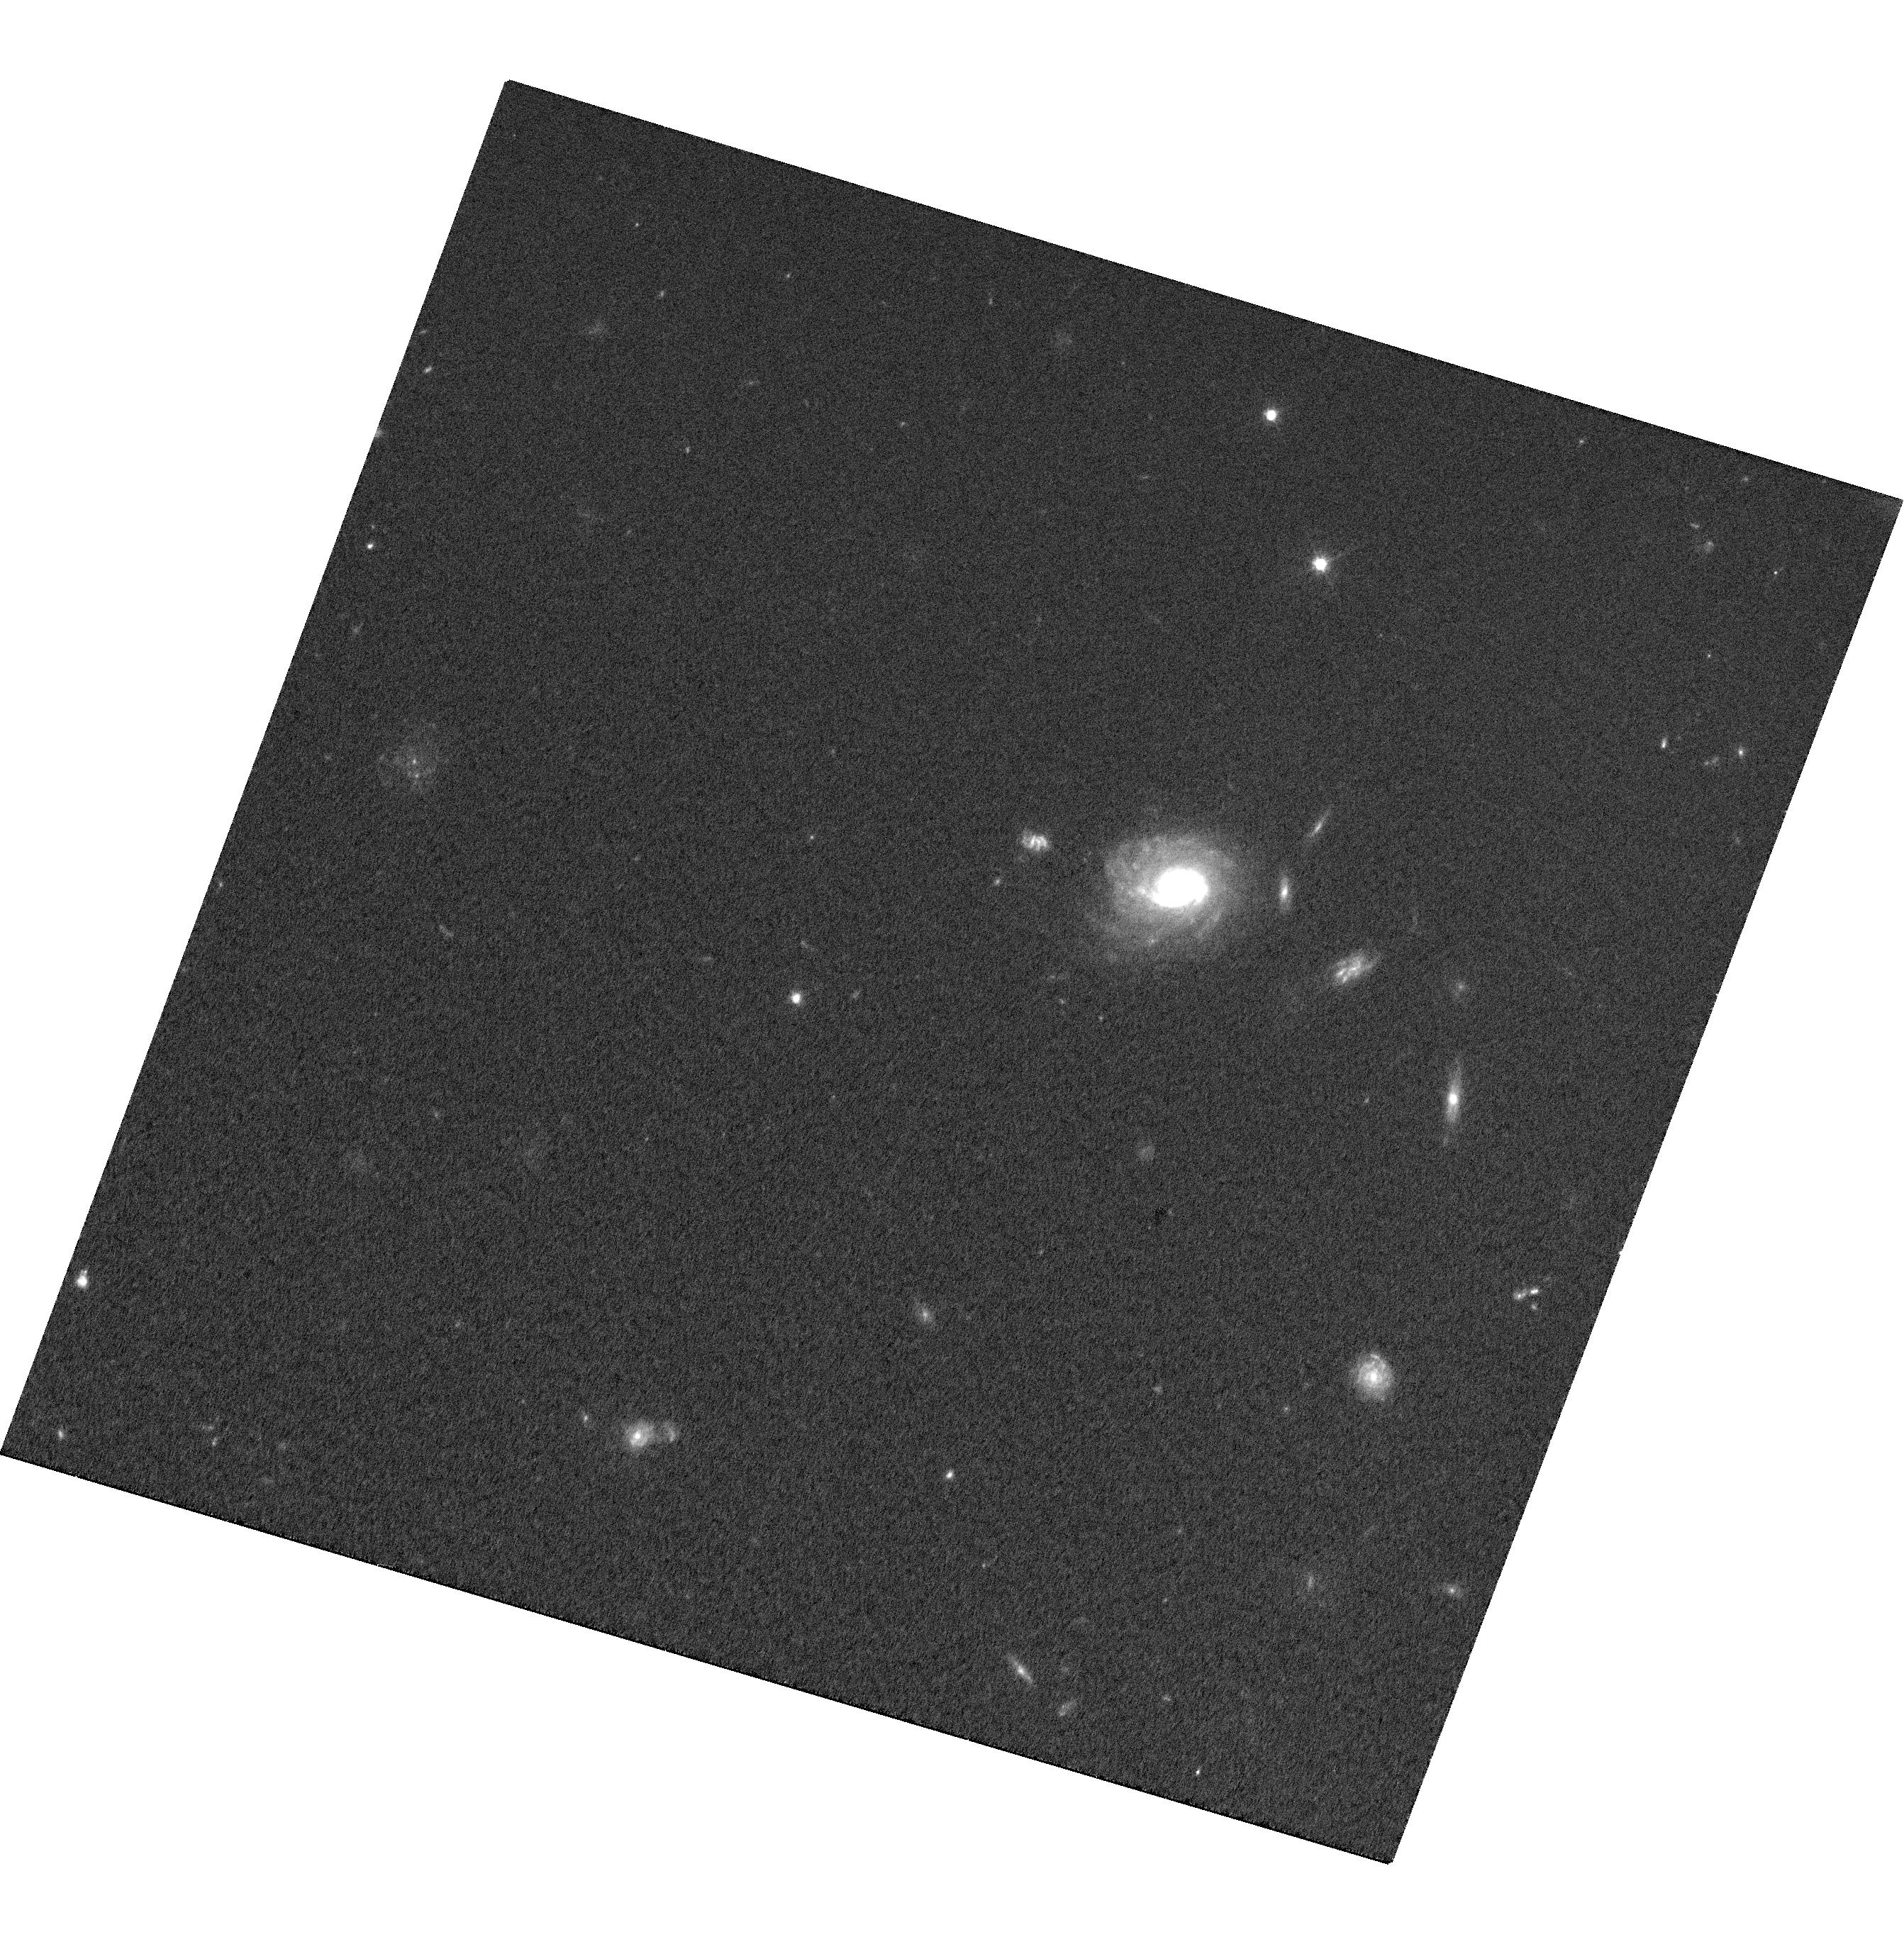
Target: RM775
Instrument: WFC3/UVIS
Filter: F606W
Exposure: 27 min
Observation ID: hst_14109_01_wfc3_uvis_f606w_icva01

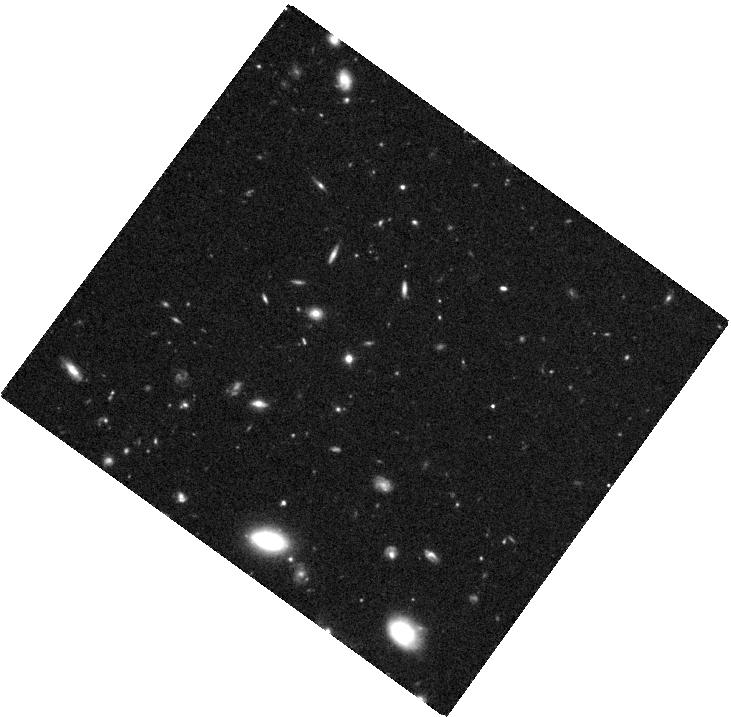
Target: RM519
Instrument: WFC3/IR
Filter: F110W
Exposure: 42 min
Observation ID: hst_14109_09_wfc3_ir_f110w_icva09

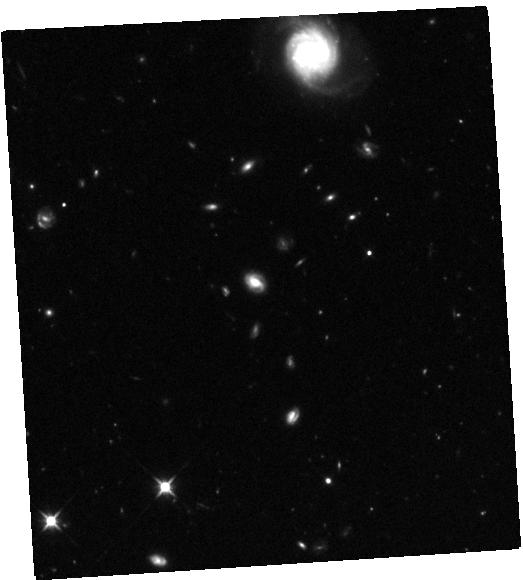
Target: RM229
Instrument: WFC3/IR
Filter: F110W
Exposure: 42 min
Observation ID: hst_14109_6a_wfc3_ir_f110w_icva6a

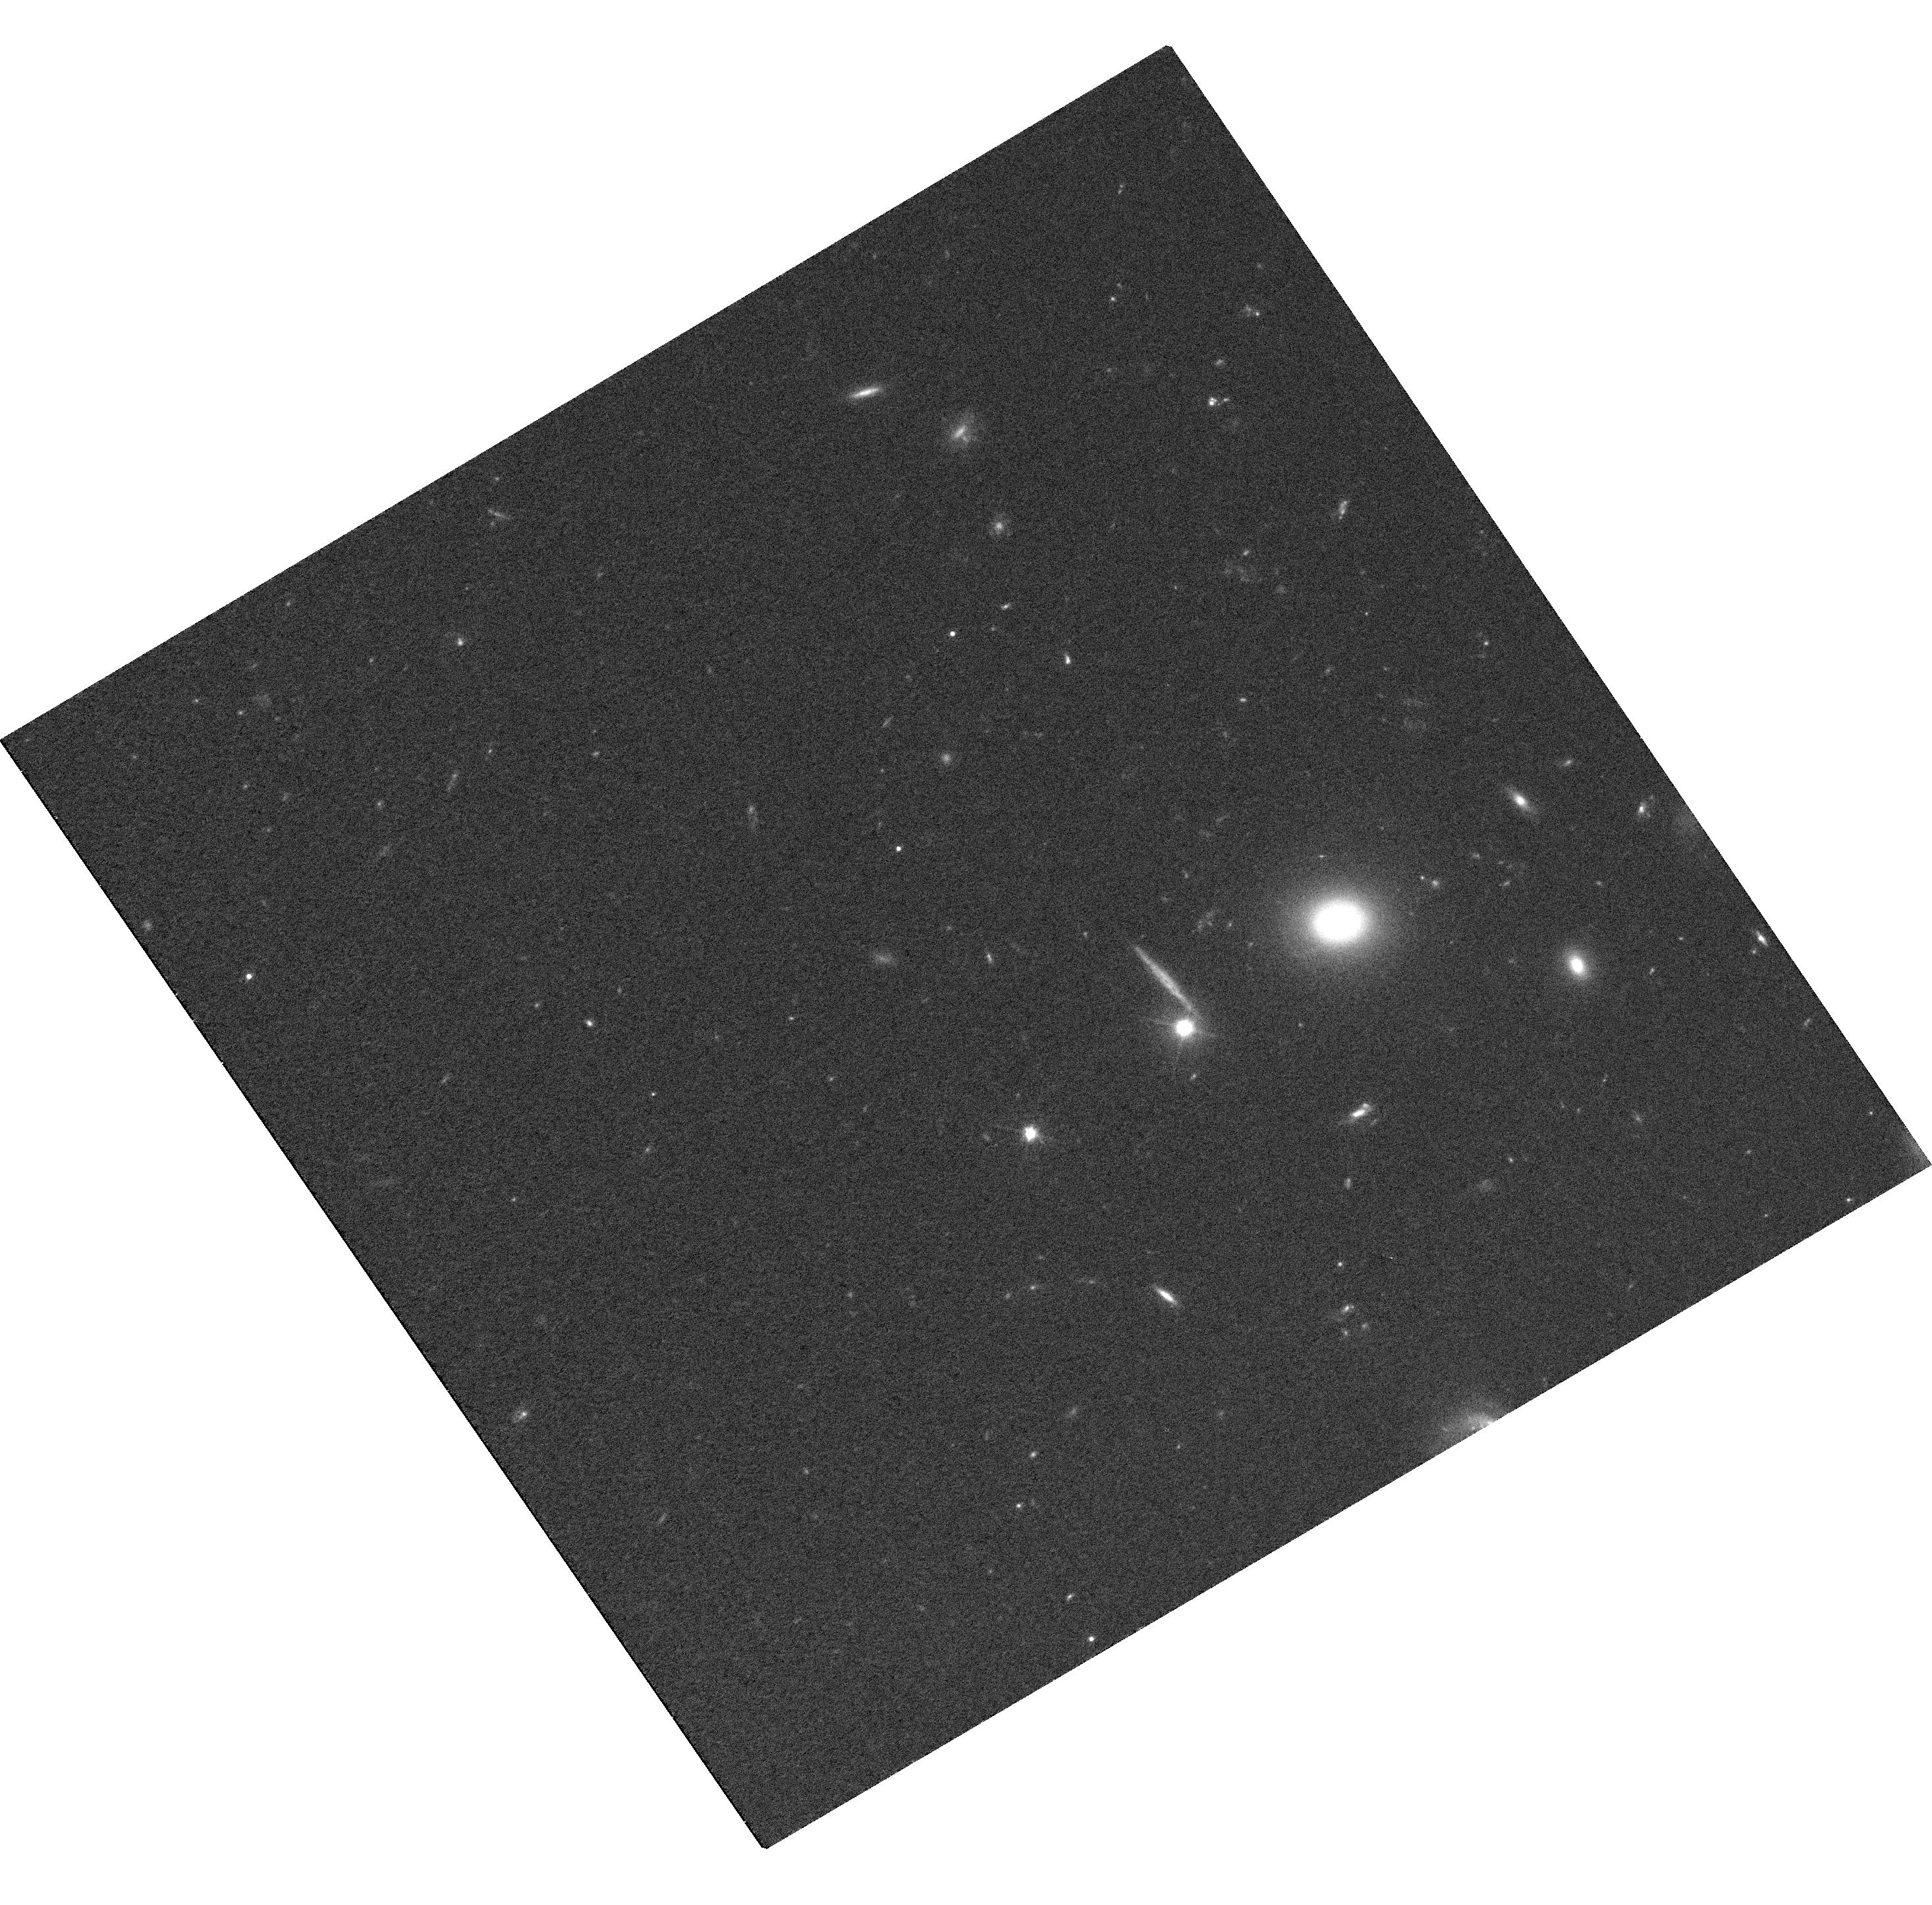
Target: RM101
Instrument: WFC3/UVIS
Filter: F606W
Exposure: 36 min
Observation ID: hst_14109_5a_wfc3_uvis_f606w_icva5a

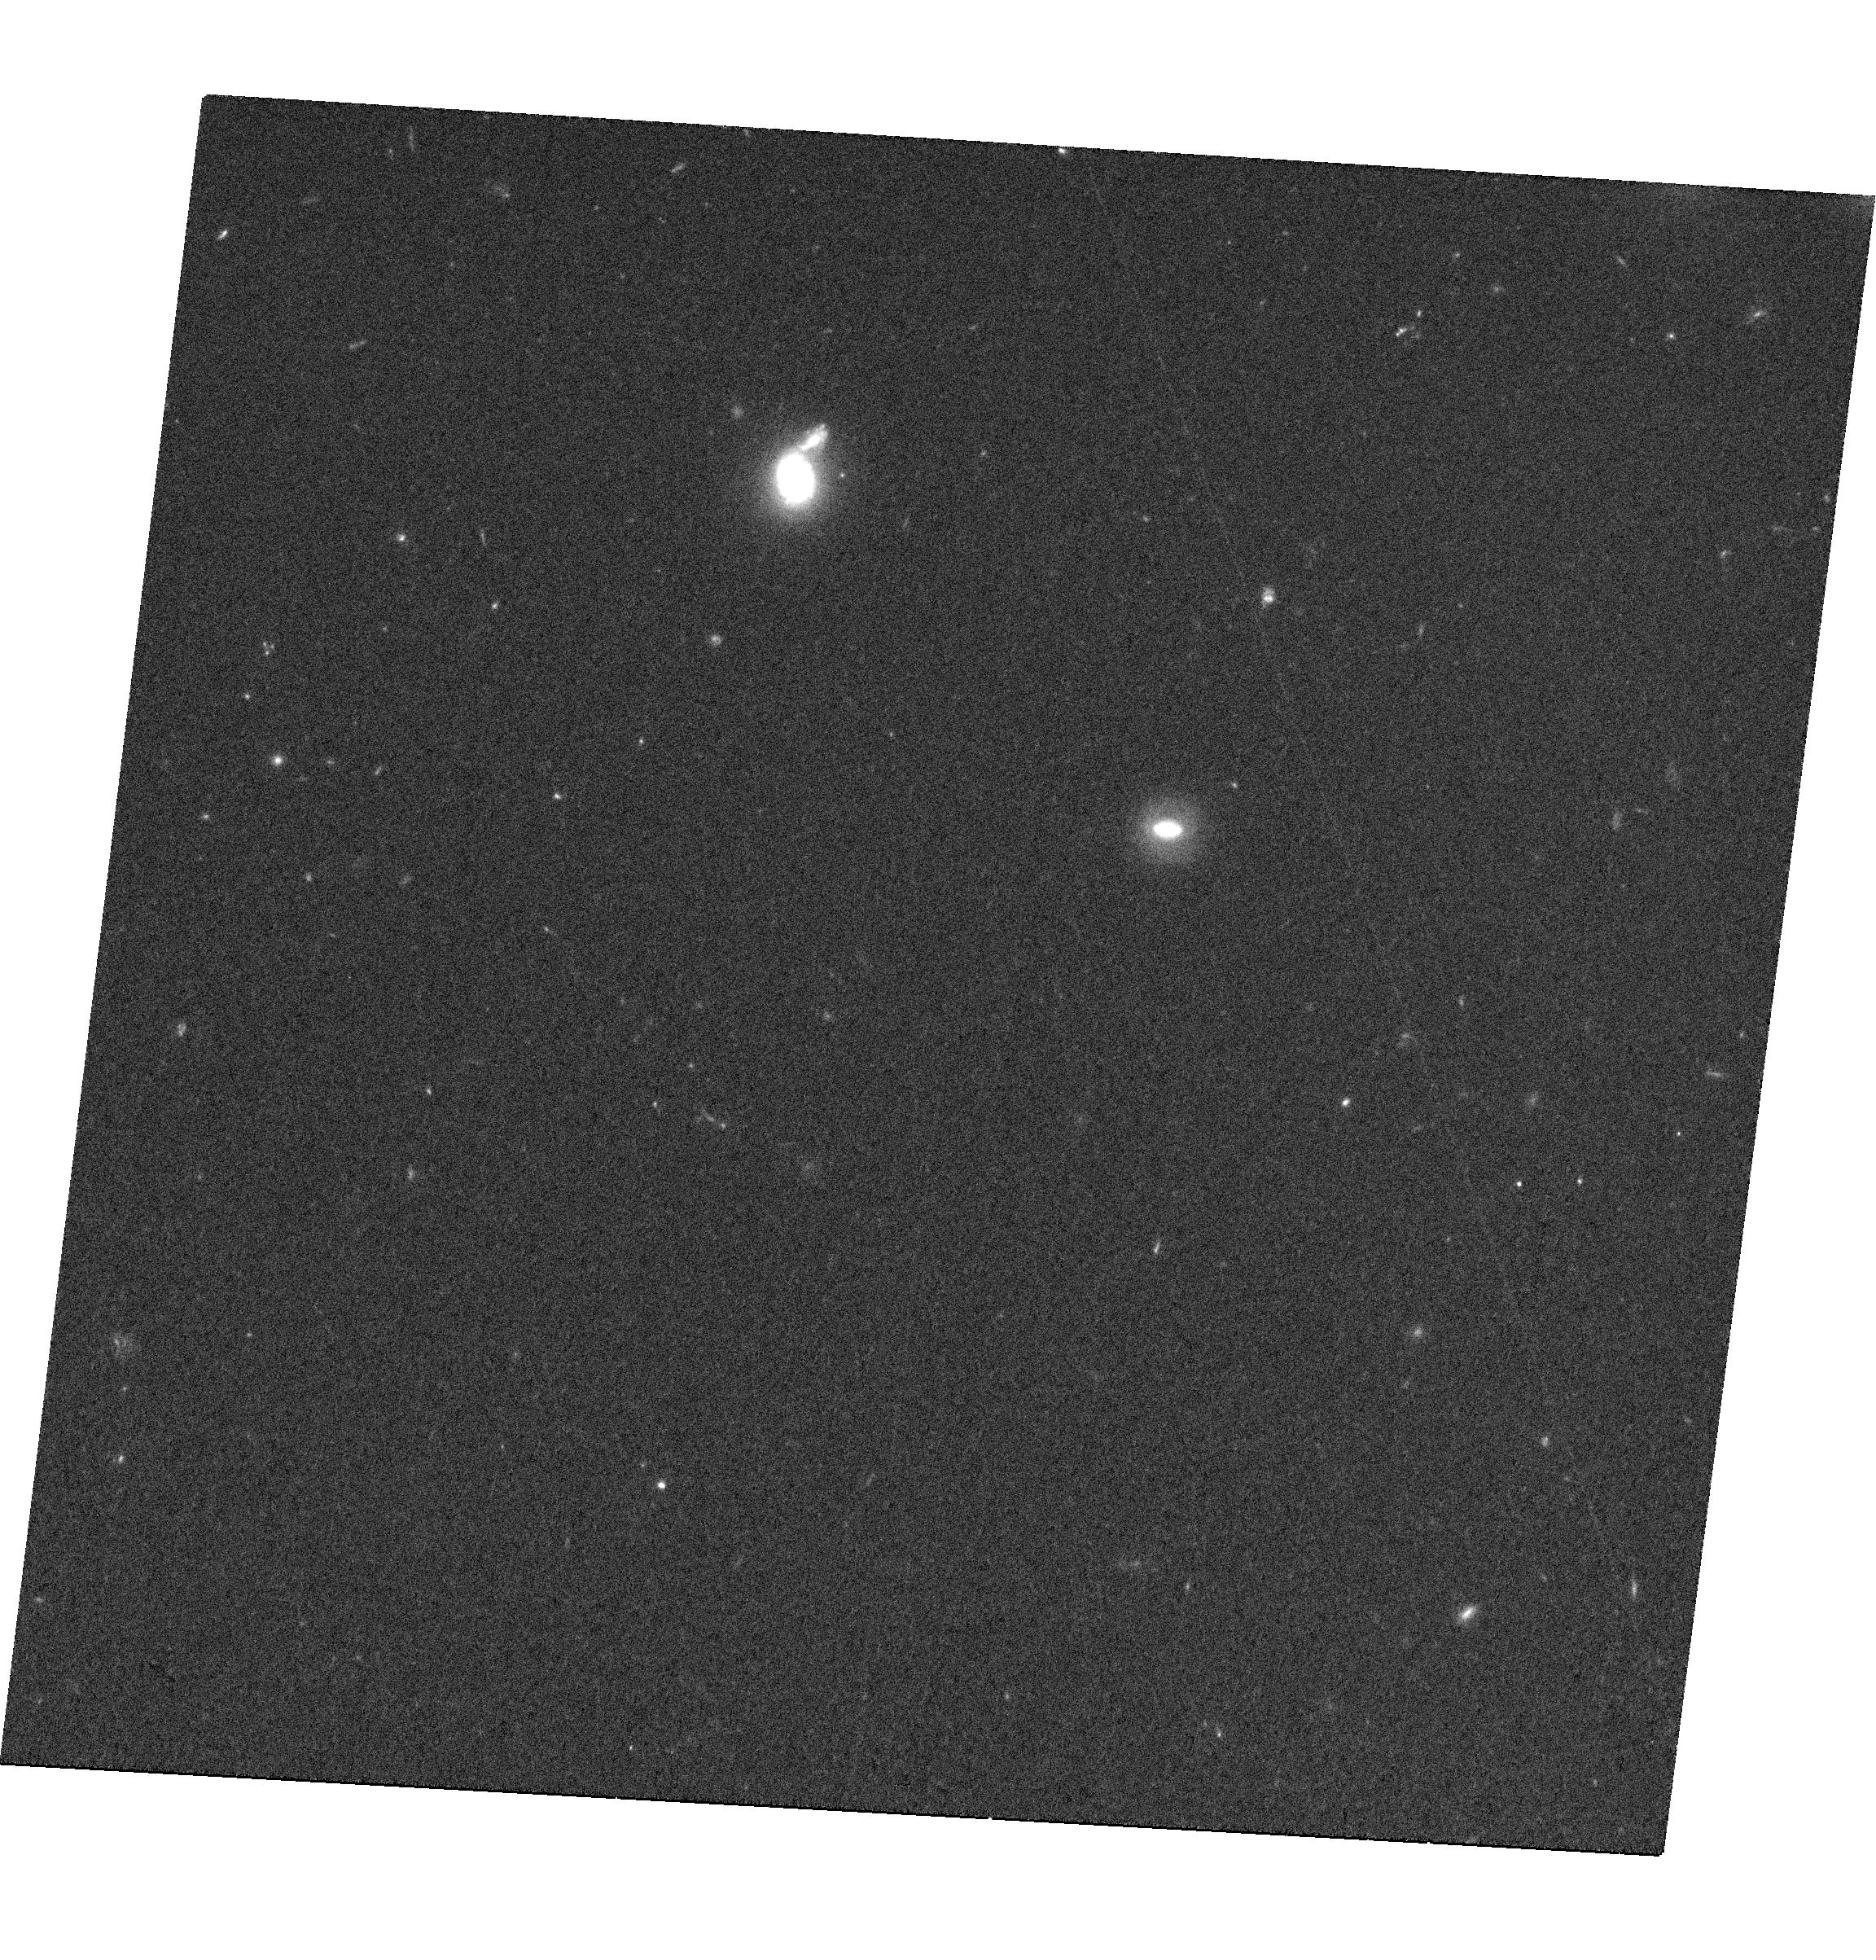
Target: RM377
Instrument: WFC3/UVIS
Filter: F606W
Exposure: 36 min
Observation ID: hst_14109_04_wfc3_uvis_f606w_icva04

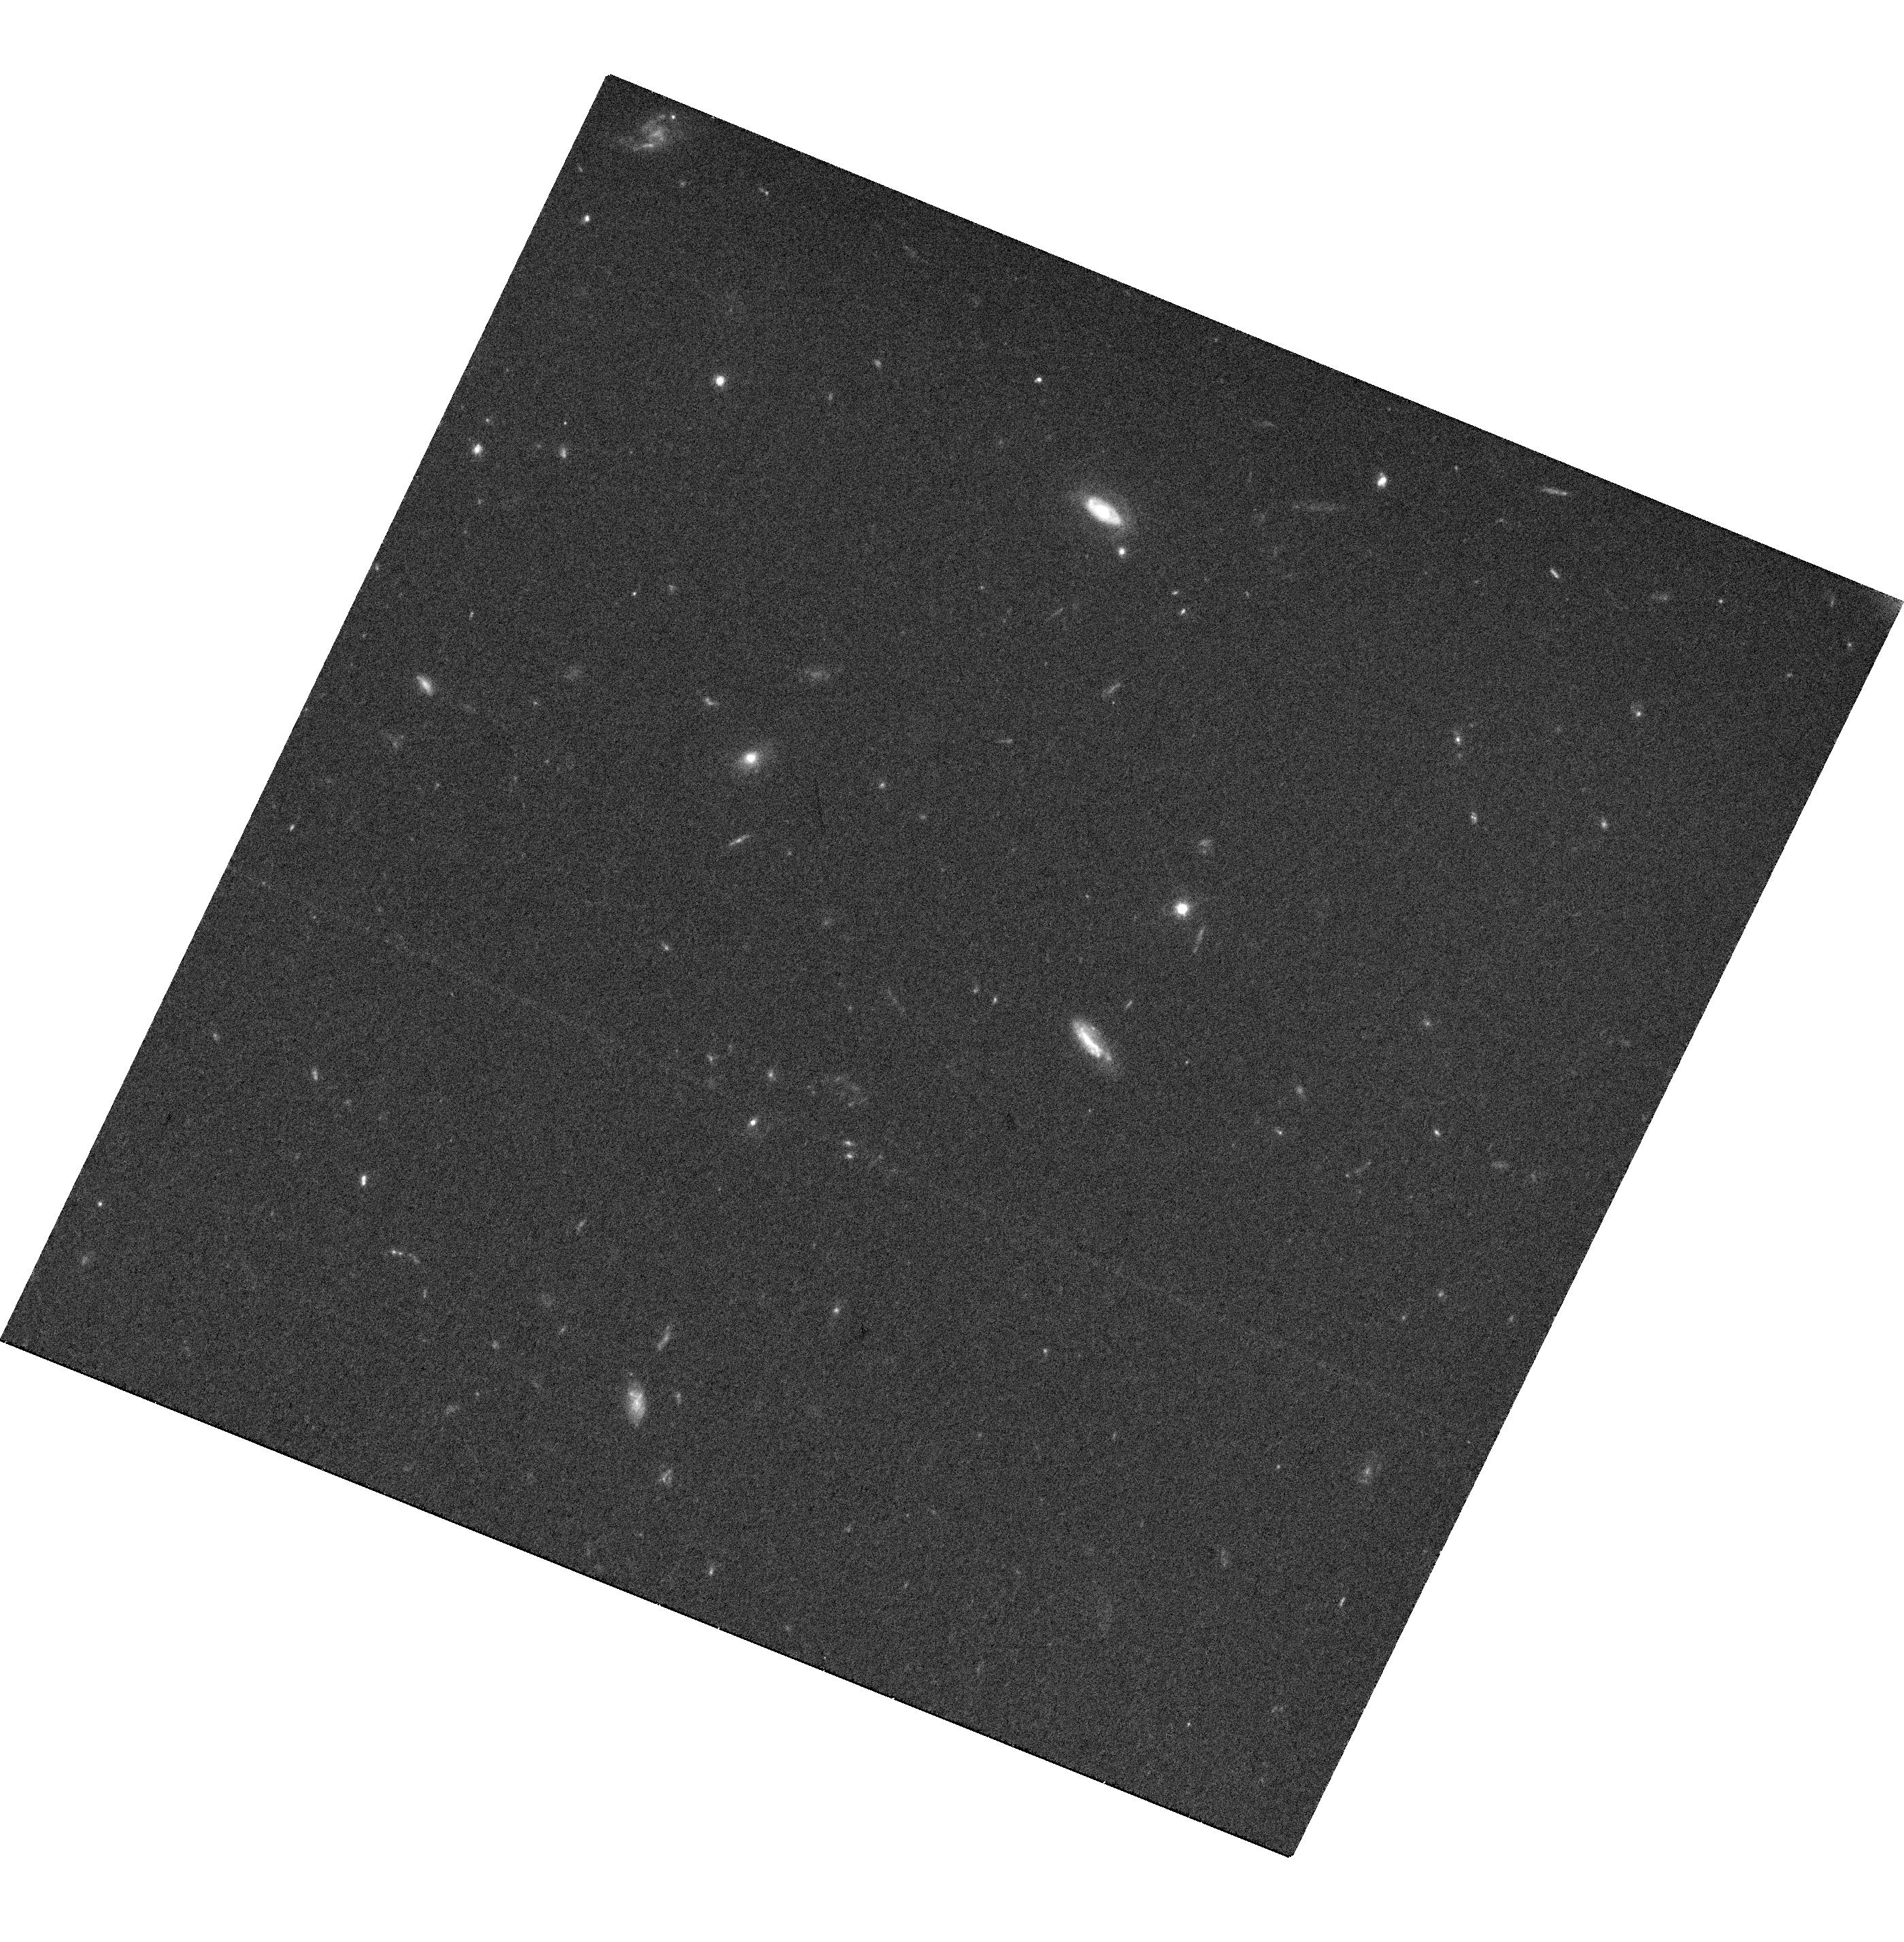
Target: RM694
Instrument: WFC3/UVIS
Filter: F606W
Exposure: 36 min
Observation ID: hst_14109_08_wfc3_uvis_f606w_icva08

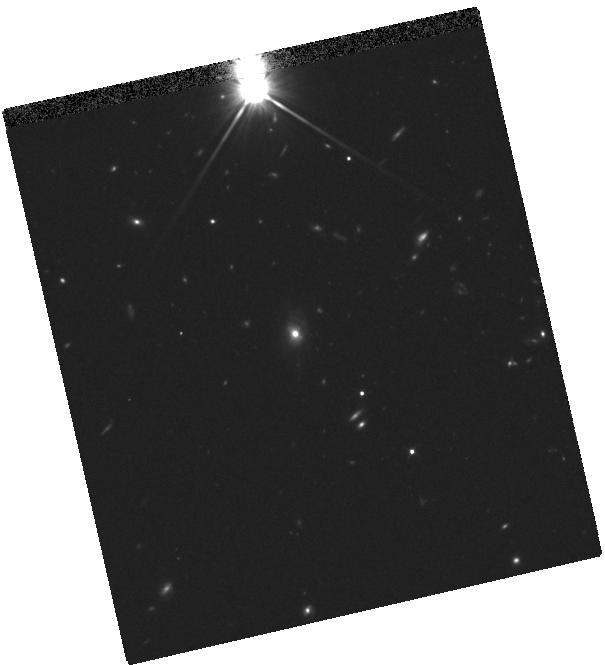
Target: RM767
Instrument: WFC3/IR
Filter: F110W
Exposure: 42 min
Observation ID: hst_14109_7a_wfc3_ir_f110w_icva7a

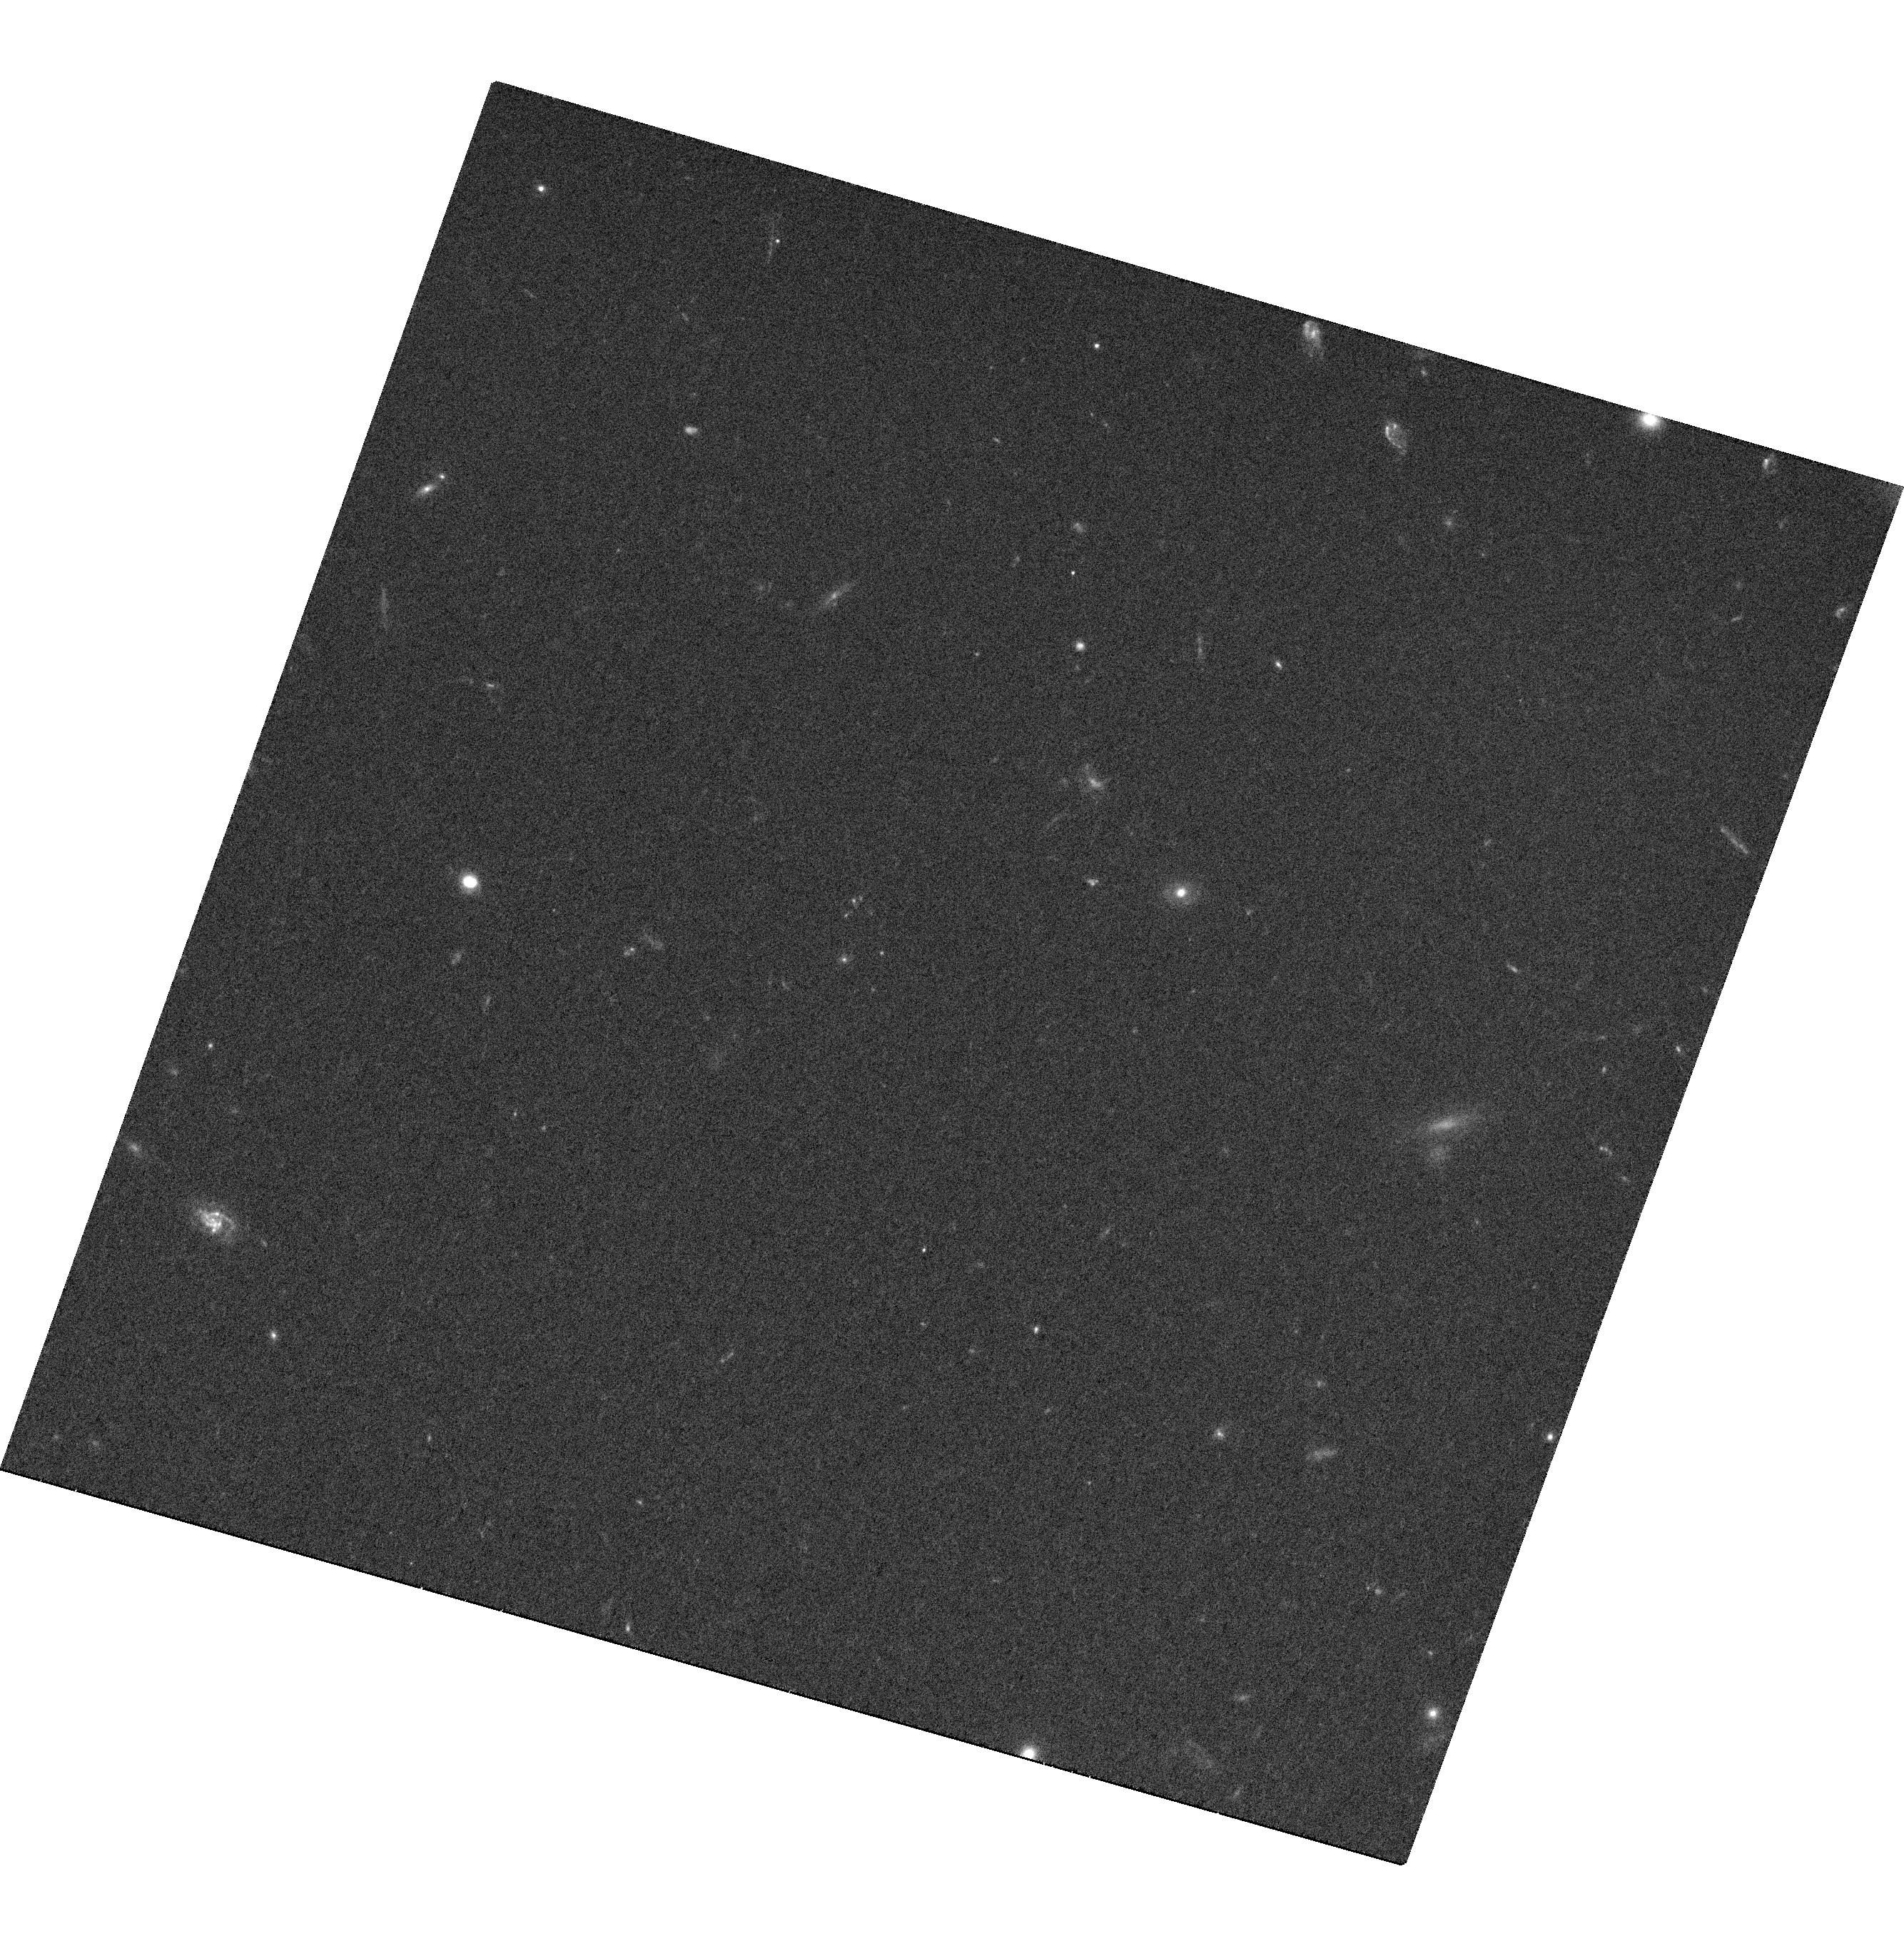
Target: RM457
Instrument: WFC3/UVIS
Filter: F606W
Exposure: 36 min
Observation ID: hst_14109_10_wfc3_uvis_f606w_icva10

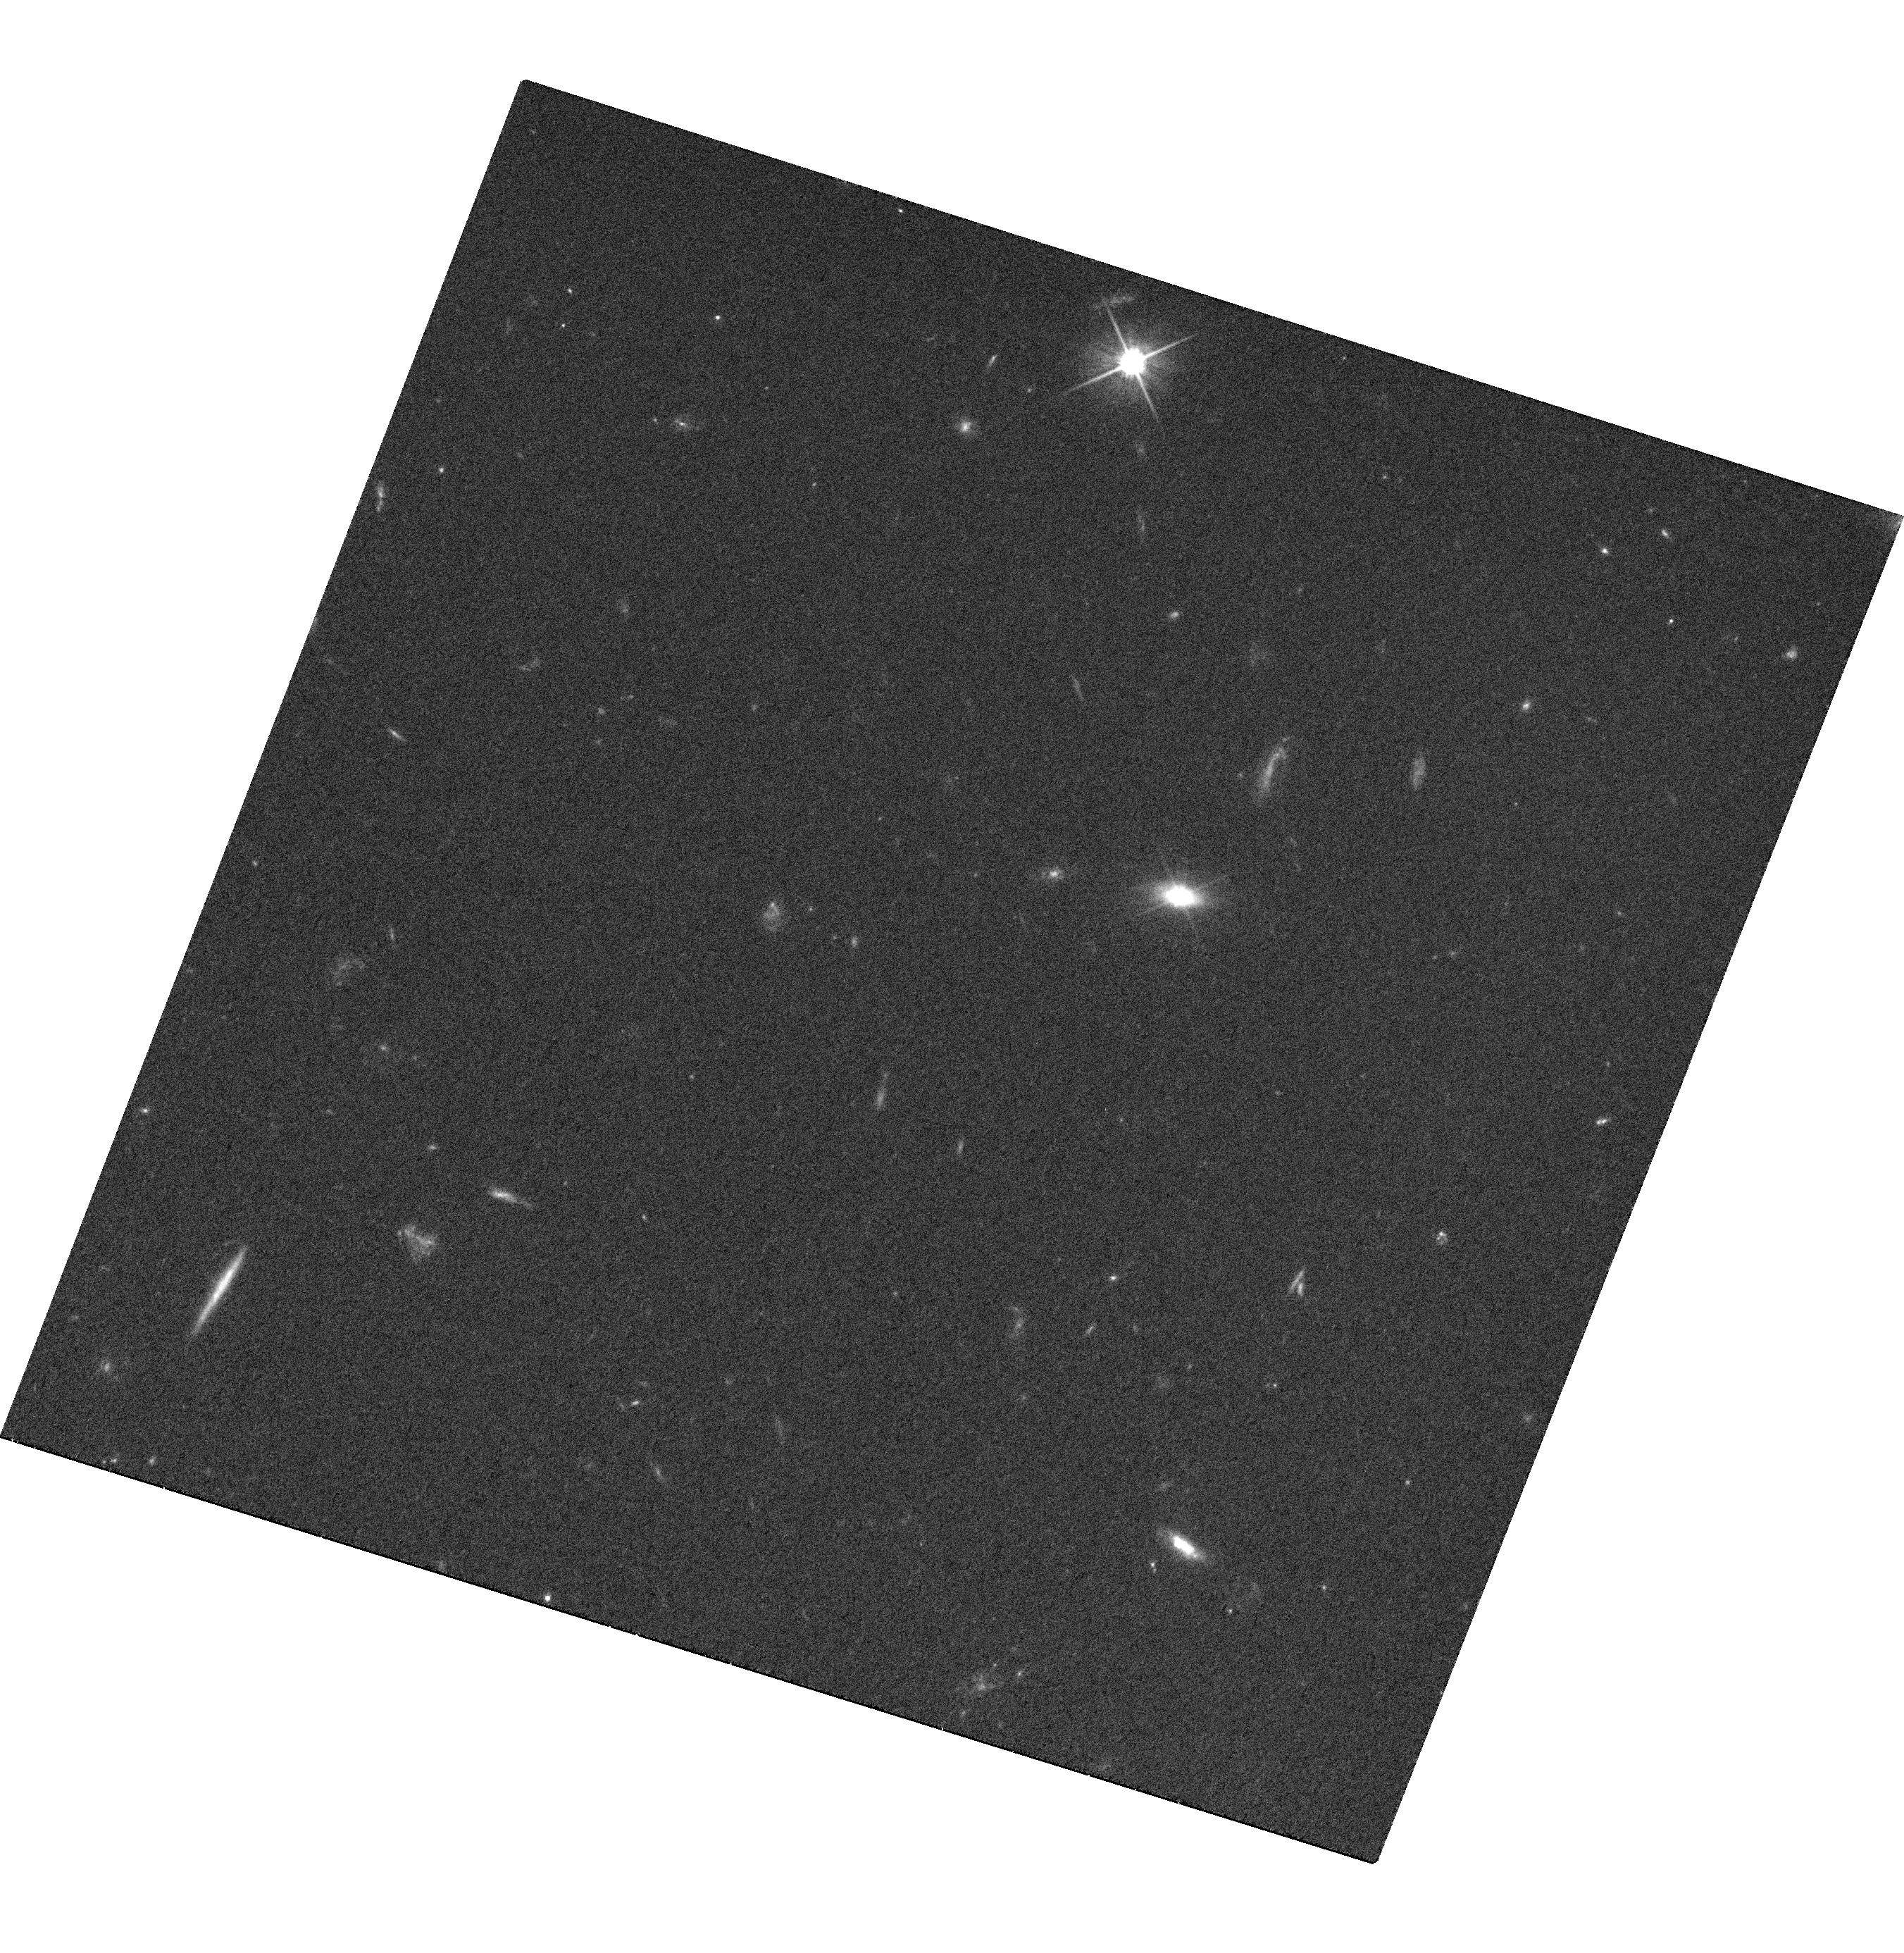
Target: RM272
Instrument: WFC3/UVIS
Filter: F606W
Exposure: 36 min
Observation ID: hst_14109_02_wfc3_uvis_f606w_icva02

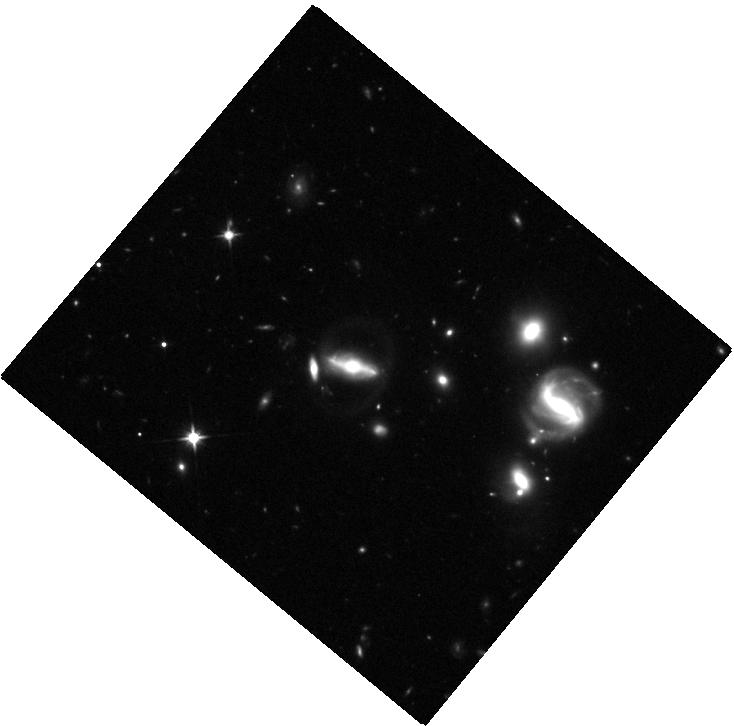
Target: RM320
Instrument: WFC3/IR
Filter: F110W
Exposure: 42 min
Observation ID: hst_14109_03_wfc3_ir_f110w_icva03

Host galaxy properties of z>~0.3 broad-line AGN with direct black hole masses from reverberation mapping (PI: Shen, Yue)

We propose WFC3 IR and UVIS imaging for a unique sample of ten z>~0.3 broad-line AGN with direct black hole (BH) mass measurements from reverberation mapping (RM), resulting from the ongoing Sloan Digital Sky Survey Reverberation Mapping (SDSS-RM) project. Our sample is the first sample of z>~0.3 AGN with direct BH masses from RM rather than the less reliable BH mass estimates from single-epoch spectroscopy. The 2-band HST imaging will be used to measure host galaxy properties such as the bulge luminosity and stellar mass in these AGN as well as to quantify the host-free AGN luminosity at rest-frame optical wavelengths, important for measuring the first broad-line region size-AGN luminosity relation at z>~0.3. The measured host properties combined with the RM BH masses from SDSS-RM will be used to investigate the possible evolution of the correlations between BH mass and bulge properties and compared to earlier evolutionary studies based on single-epoch BH masses. The proposed HST imaging, combined with ground-based spectroscopy from the SDSS-RM project, will provide new perspectives on the co-evolution of BHs and host galaxies and the role of AGN feedback in galaxy formation models, and improve the utility of RM on measuring BH masses in broad-line AGN at z>0.3.